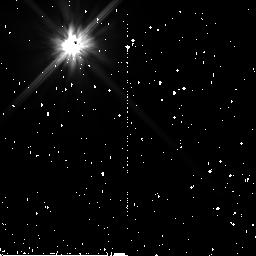
Target: HD15115. Instrument: NICMOS/NIC2. Filter: F110W. Exposure: 38 min. Observation ID: n9aq05010

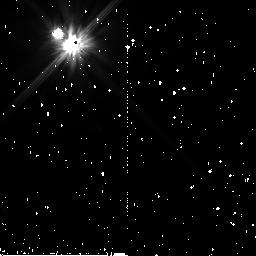
Target: HD53842. Instrument: NICMOS/NIC2. Filter: F110W. Exposure: 47 min. Observation ID: n9aq17010

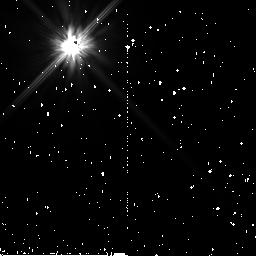
Target: HD164330. Instrument: NICMOS/NIC2. Filter: F110W. Exposure: 47 min. Observation ID: n9aq11010

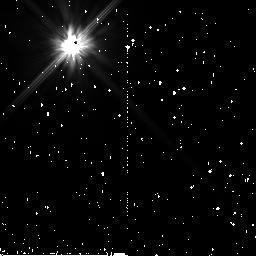
Target: HD10472. Instrument: NICMOS/NIC2. Filter: F110W. Exposure: 47 min. Observation ID: n9aq03010

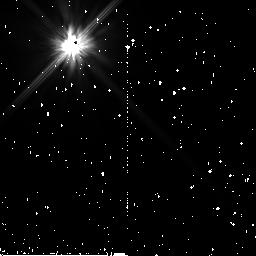
Target: HD7858. Instrument: NICMOS/NIC2. Filter: F110W. Exposure: 47 min. Observation ID: n9aq02010

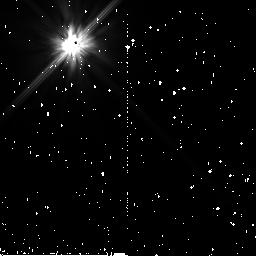
Target: HD192886. Instrument: NICMOS/NIC2. Filter: F110W. Exposure: 38 min. Observation ID: n9aq14010

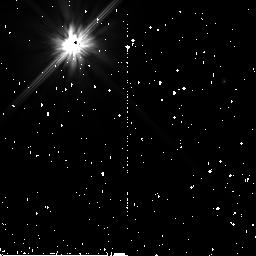
Target: HD170773. Instrument: NICMOS/NIC2. Filter: F110W. Exposure: 5 min. Observation ID: n9aq13020

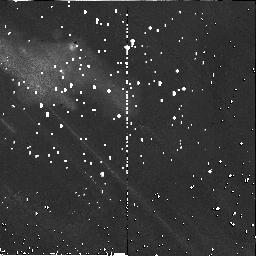
Target: HD58805. Instrument: NICMOS/NIC2. Filter: F110W. Exposure: 47 min. Observation ID: n9aq18010

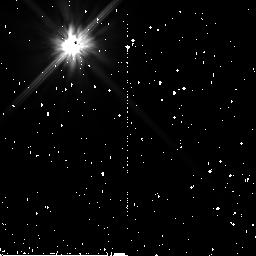
Target: HD16647. Instrument: NICMOS/NIC2. Filter: F110W. Exposure: 38 min. Observation ID: n9aq06010

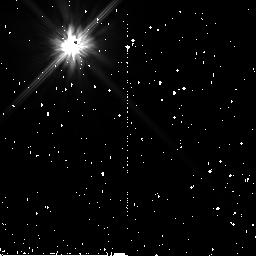
Target: HD166578. Instrument: NICMOS/NIC2. Filter: F110W. Exposure: 47 min. Observation ID: n9aq10010

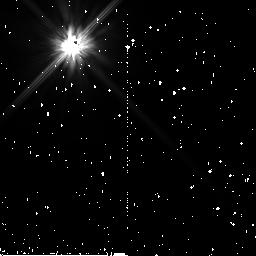
Target: HD164330. Instrument: NICMOS/NIC2. Filter: F110W. Exposure: 47 min. Observation ID: n9aq09010

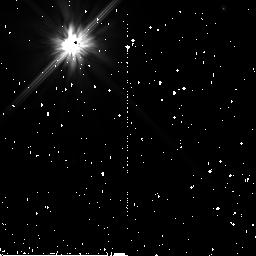
Target: HD170773. Instrument: NICMOS/NIC2. Filter: F110W. Exposure: 5 min. Observation ID: n9aq15020

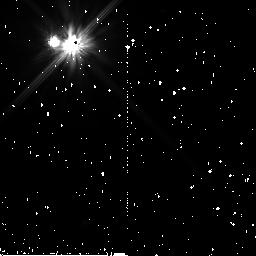
Target: HD53842. Instrument: NICMOS/NIC2. Filter: F110W. Exposure: 47 min. Observation ID: n9aq19010

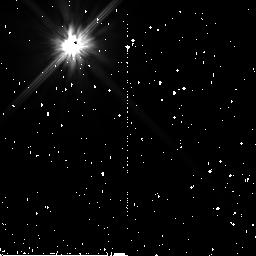
Target: HD10472. Instrument: NICMOS/NIC2. Filter: F110W. Exposure: 47 min. Observation ID: n9aq01010

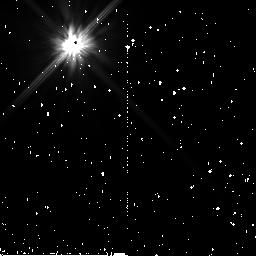
Target: HD15115. Instrument: NICMOS/NIC2. Filter: F110W. Exposure: 38 min. Observation ID: n9aq07010

Imaging Nearby Dusty Disks (PI: Weinberger, Alycia J.)

Images of circumstellar debris disks around young stars display complex structures that suggest they harbor forming planets. Disks around stars of nearly the same age and mass show dramatically different morphologies including rings with brightness asymmetries and multiple warps. The reasons for this heterogeneity are not understood, nor given the small sample of imaged disks, can we be sure we have yet observed all possible outcomes of the planet formation process. Disk imaging programs have demonstrated that the Hubble Space Telescope is the only excellent platform for the high-contrast detection of scattered light disks in the presence of their bright parent stars. Therefore, we propose a NICMOS imaging survey of the nearest, youngest, stars to Earth with substantial disks known from infrared excess emission.